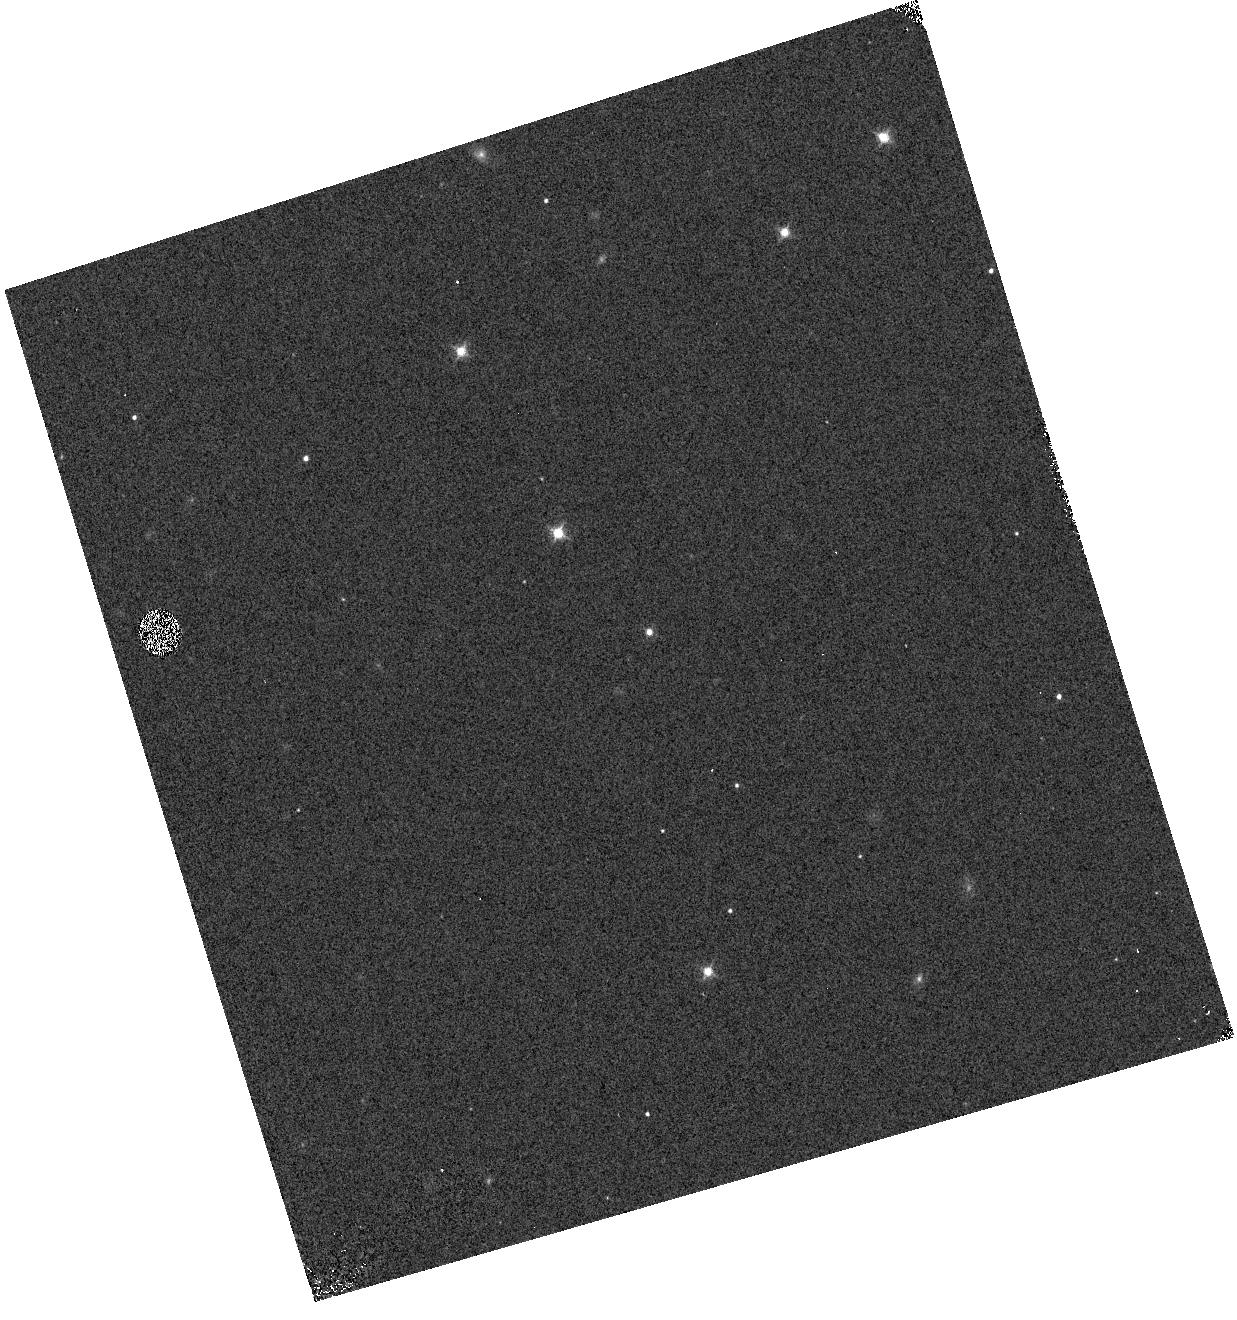
Target: PSO318-22
Instrument: WFC3/IR
Filter: F127M
Exposure: 4 min
Observation ID: hst_14188_01_wfc3_ir_f127m_icv301

Exometeorology: Characterizing Weather on a Young Free-Floating Planet (PI: Biller, Beth)

Variability attributed to cloud structure is a persistent feature for L and T type field brown dwarfs. Directly imaged planets occupy the same temperature regime as L and T type brown dwarfs and are likely to be equally variable. As part of our ongoing NTT SOFI survey for variability in young free-floating planets and low mass brown dwarfs, we detect significant variability in a young, free-floating planetary mass object, likely due to rotational modulation of inhomogeneous cloud cover. This is the first such detection in a bonafide planetary mass object -- here we propose for HST and Spitzer followup to pinpoint the source of the observed variability and determine the rotational period of the object. Due to its low surface gravity, while this object has a late L spectral type, it has an ``early/mid T'' Teff<1200 K. We will directly test the effect of low surface gravity on observed variability. If variability matches that found in objects with similar spectral type but higher surface gravity -- i.e. high-level hazes observed in mid L dwarfs by Yang et al. 2015 -- we expect similar variability amplitudes in all bands. If variability is due to inhomogeneous clouds as found in higher gravity T dwarfs with similar Teff (Buenzli et al. 2015, Apai et al. 2013), we expect variability to be strongest in broadband J and H and have lower amplitudes within the 1.4 um water absorption feature (only observable from space). As ground-based searches for brown dwarf variability only have sensitivities to >2-3% variability, we require the proven photometric stability of HST and Spitzer (sensitivity down to <0.5% variability) to be sensitive to small differences between bands.